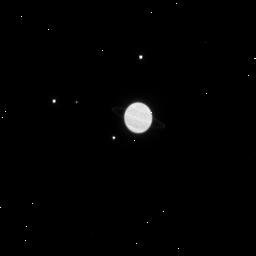
Target: URANUS-MAB-PUCK-MIRANDA
Instrument: WFC3/IR
Filter: F125W
Exposure: 4 min
Observation ID: ibht07szq

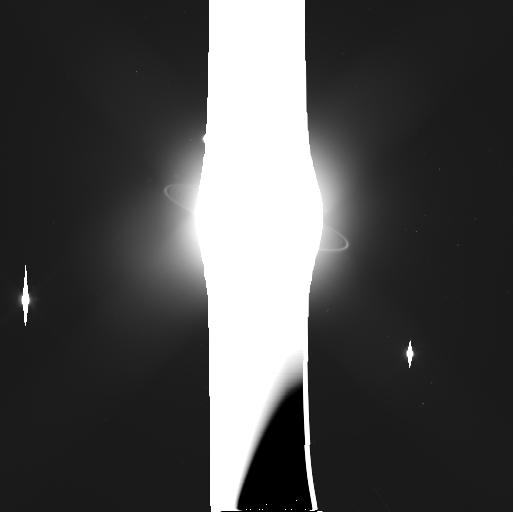
Target: URANUS-MAB-SOUTH
Instrument: WFC3/UVIS
Filter: F606W
Exposure: 4 min
Observation ID: ibht03dkq

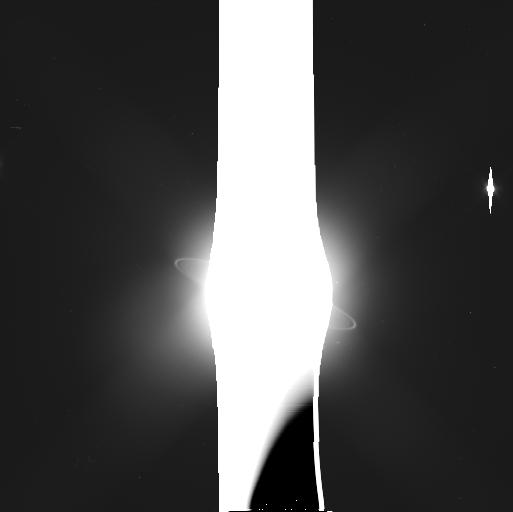
Target: URANUS-PERDITA-NORTH-MAB
Instrument: WFC3/UVIS
Filter: F606W
Exposure: 4 min
Observation ID: ibht02v7q

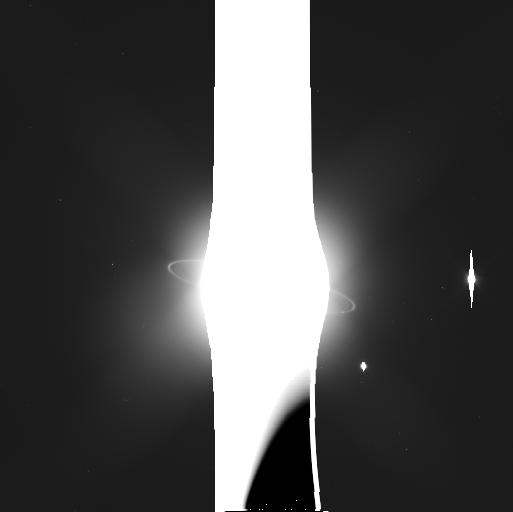
Target: URANUS-CUPID-NORTH
Instrument: WFC3/UVIS
Filter: F606W
Exposure: 4 min
Observation ID: ibht16ngq

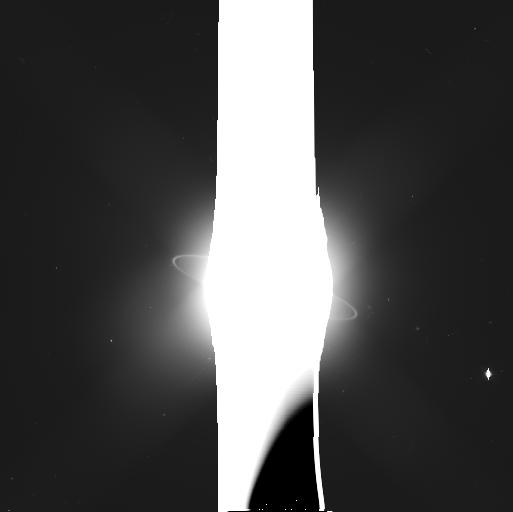
Target: URANUS-MAB-NORTH
Instrument: WFC3/UVIS
Filter: F606W
Exposure: 4 min
Observation ID: ibht04meq

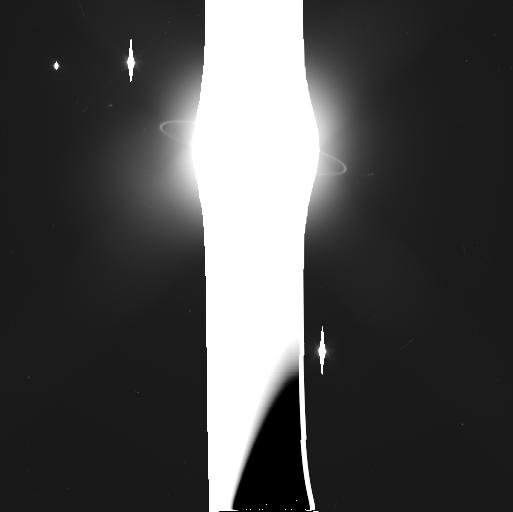
Target: URANUS-PERDITA-SOUTH-MAB
Instrument: WFC3/UVIS
Filter: F606W
Exposure: 4 min
Observation ID: ibht01jsq

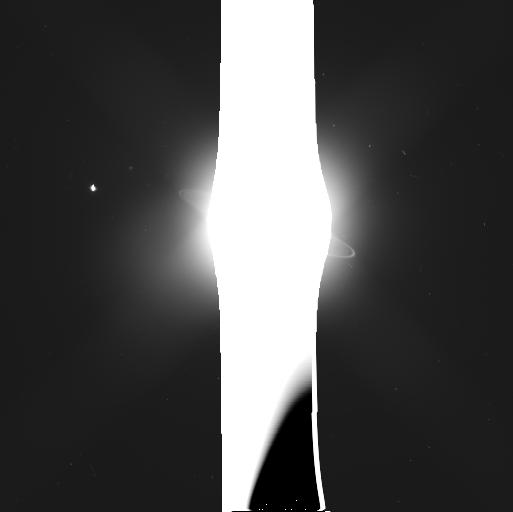
Target: URANUS-CUPID-SOUTH-MAB
Instrument: WFC3/UVIS
Filter: F606W
Exposure: 4 min
Observation ID: ibht25qaq

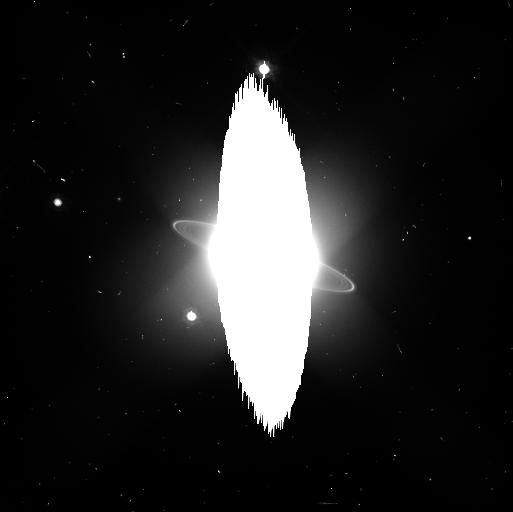
Target: URANUS-MAB-PUCK-MIRANDA
Instrument: WFC3/UVIS
Filter: F814W
Exposure: 3 min
Observation ID: ibht07sqq

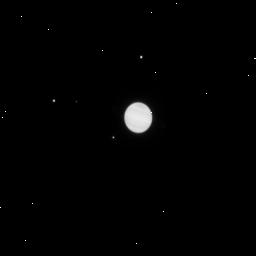
Target: URANUS-MAB-PUCK-MIRANDA
Instrument: WFC3/IR
Filter: F105W
Exposure: 3 min
Observation ID: ibht07t0q

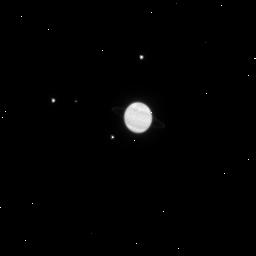
Target: URANUS-MAB-PUCK-MIRANDA
Instrument: WFC3/IR
Filter: F160W
Exposure: 5 min
Observation ID: ibht07t1q

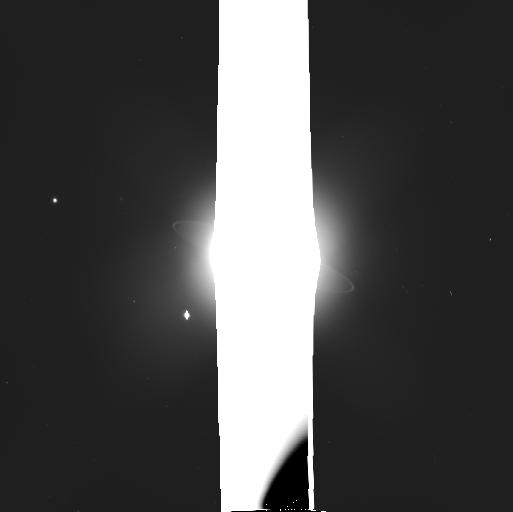
Target: URANUS-MAB-PUCK-MIRANDA
Instrument: WFC3/UVIS
Filter: F475W
Exposure: 3 min
Observation ID: ibht07stq

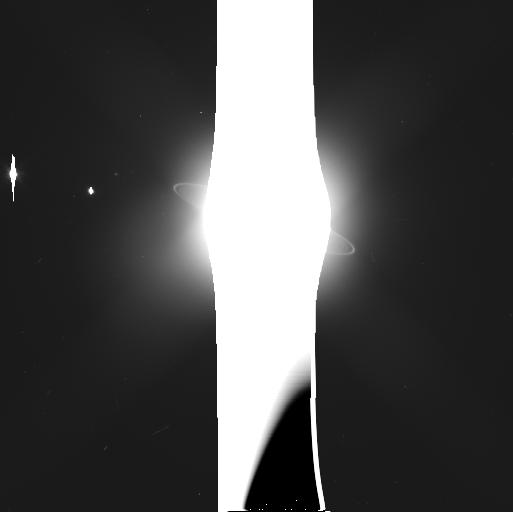
Target: URANUS-MAB-SOUTH
Instrument: WFC3/UVIS
Filter: F606W
Exposure: 4 min
Observation ID: ibht13shq

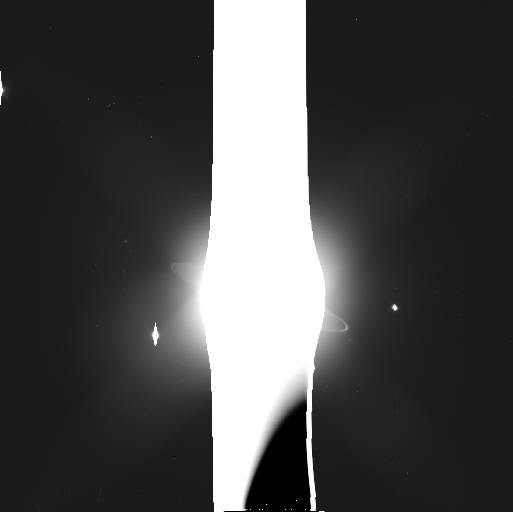
Target: URANUS-MAB-NORTH
Instrument: WFC3/UVIS
Filter: F606W
Exposure: 4 min
Observation ID: ibht14meq

Orbital Evolution and Stability of the Inner Uranian Moons (PI: Showalter, Mark R.)

Nine densely-packed inner moons of Uranus show signs of chaos and orbital instability over a variety of time scales. Many moons show measureable orbital changes within a decade or less. Long-term integrations predict that some moons could collide in less than one million years. One faint ring embedded in the system may, in fact, be the debris left behind from an earlier such collision. Meanwhile, the nearby moon Mab falls well outside the influence of the others but nevertheless shows rapid, as yet unexplained, changes in its orbit. It is embedded within a dust ring that also shows surprising variability. A highly optimized series of observations with WFC3 over the next three cycles will address some of the fundamental open questions about this dynamically active system: Do the orbits truly show evidence of chaos? If so, over what time scales? What can we say about the masses of the moons involved? What is the nature of the variations in Mab's orbit? Is Mab's motion predictable or random? Astrometry will enable us to derive the orbital elements of these moons with 10-km precision. This will be sufficient to study the year-by-year changes and, combined with other data from 2003-2007, the decadal evolution of the orbits. The pairing of precise astrometry with numerical integrations will enable us to derive new dynamical constraints on the masses of these moons. Mass is the fundamental unknown quantity currently limiting our ability to reproduce the interactions within this system. This program will also capitalize upon our best opportunity for nearly 40 years to study the unexplained variations in Uranus's faint outer rings.